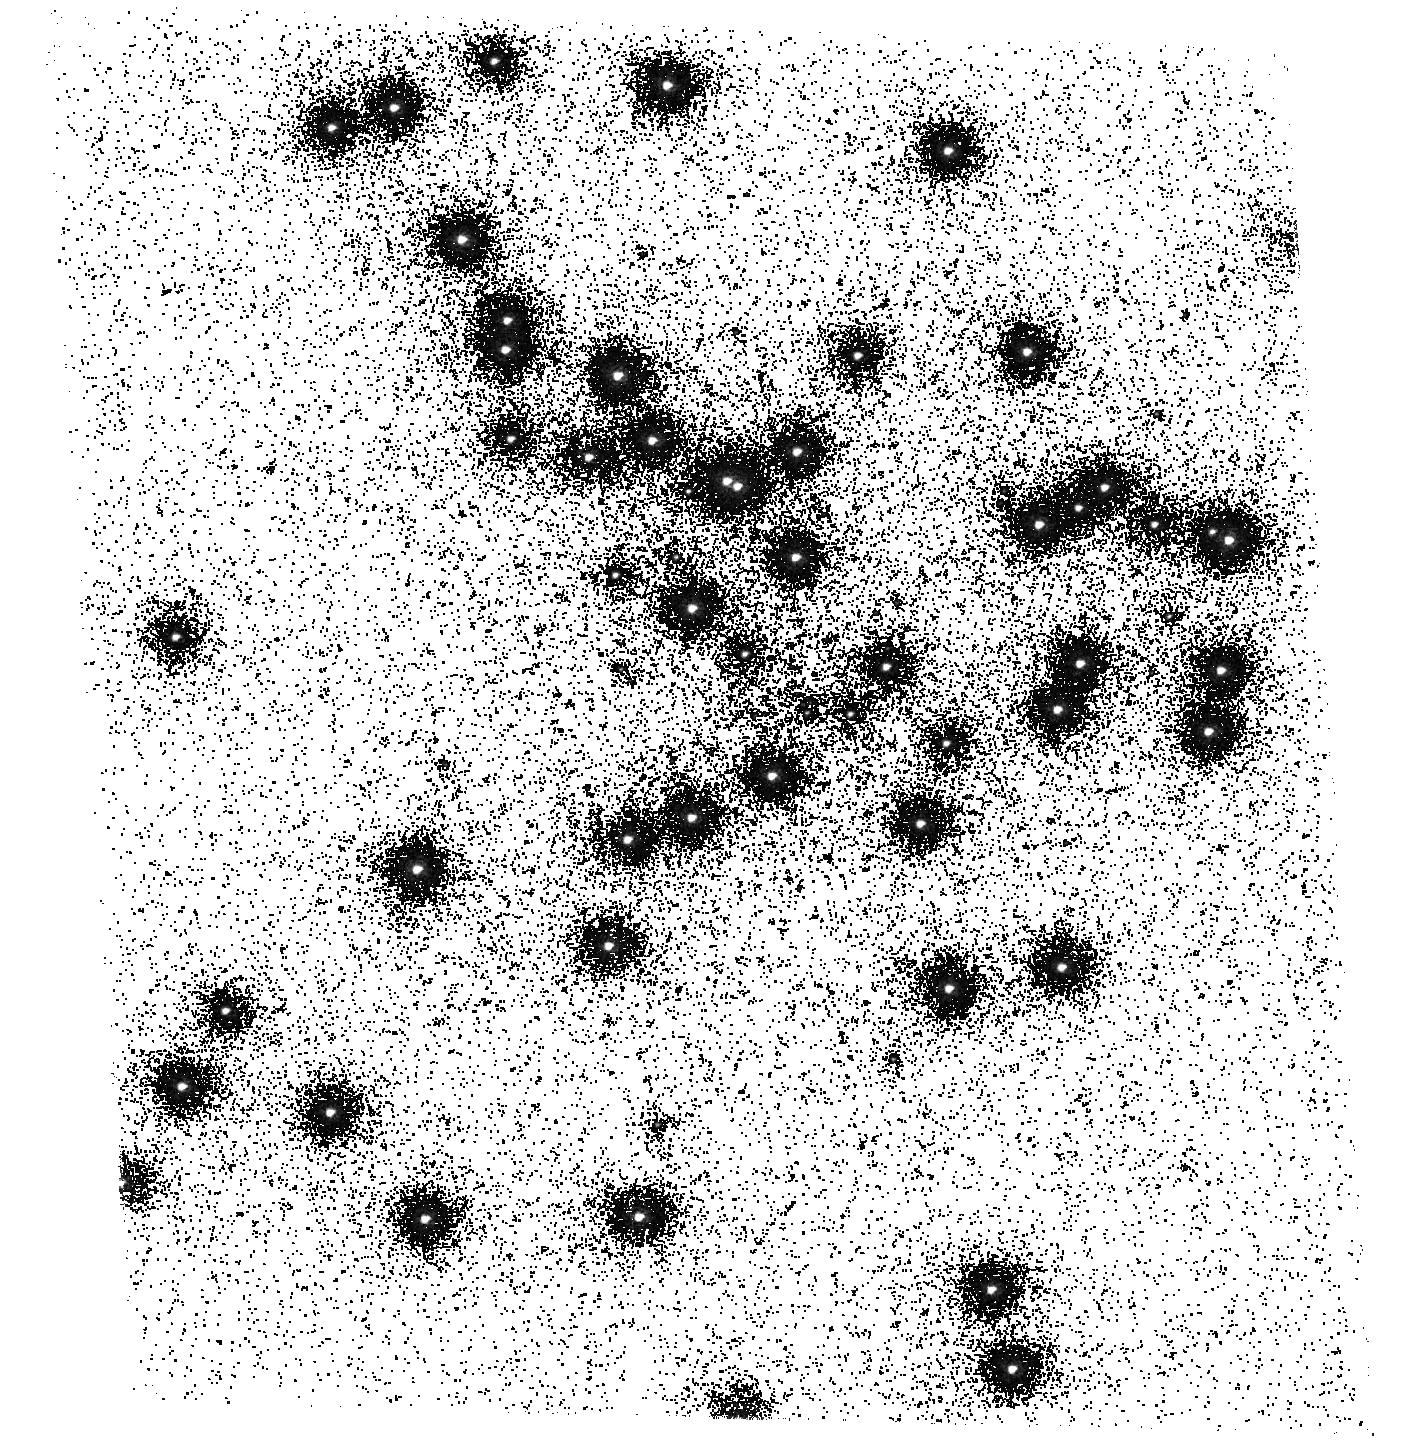
Target: NGC6681. Instrument: ACS/SBC. Filter: F165LP. Exposure: 12 min. Observation ID: hst_15763_01_acs_sbc_f165lp_je6301

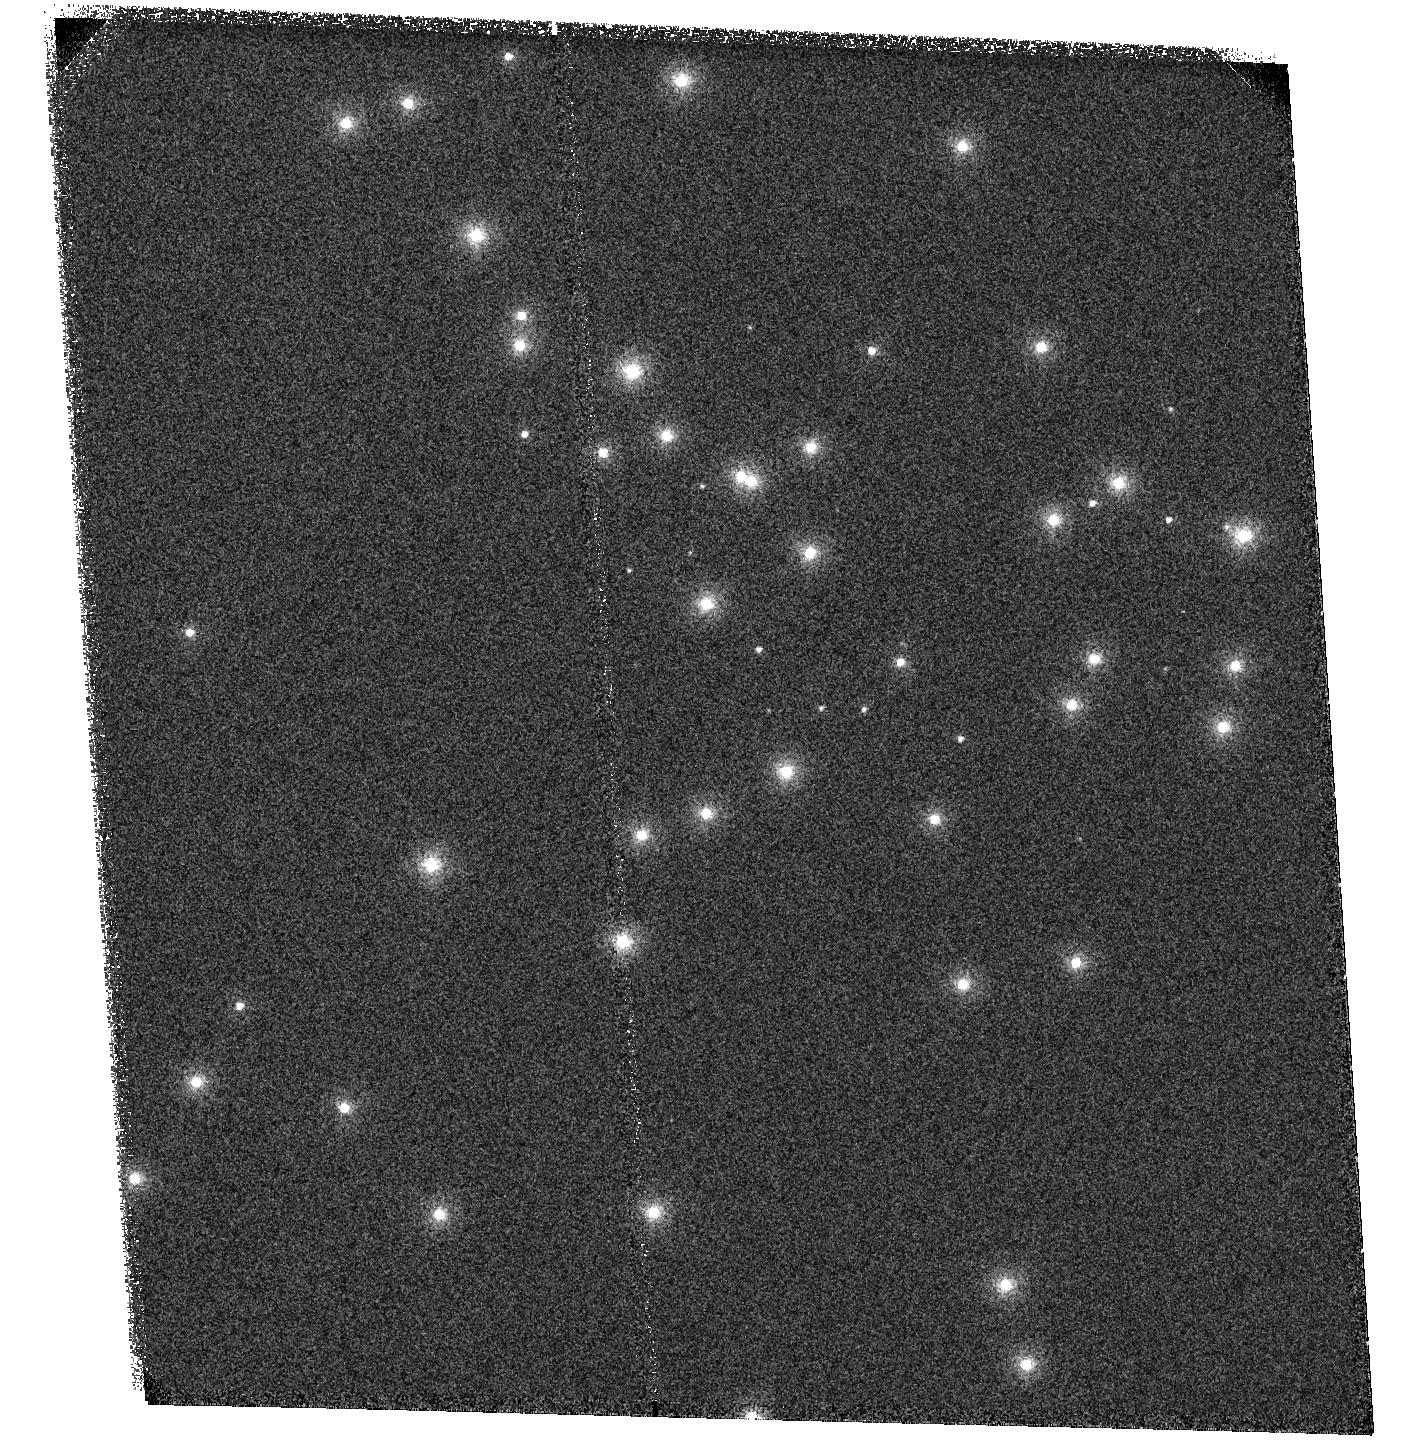
Target: NGC6681. Instrument: ACS/SBC. Filter: F115LP. Exposure: 1 min. Observation ID: hst_15763_01_acs_sbc_f115lp_je6301

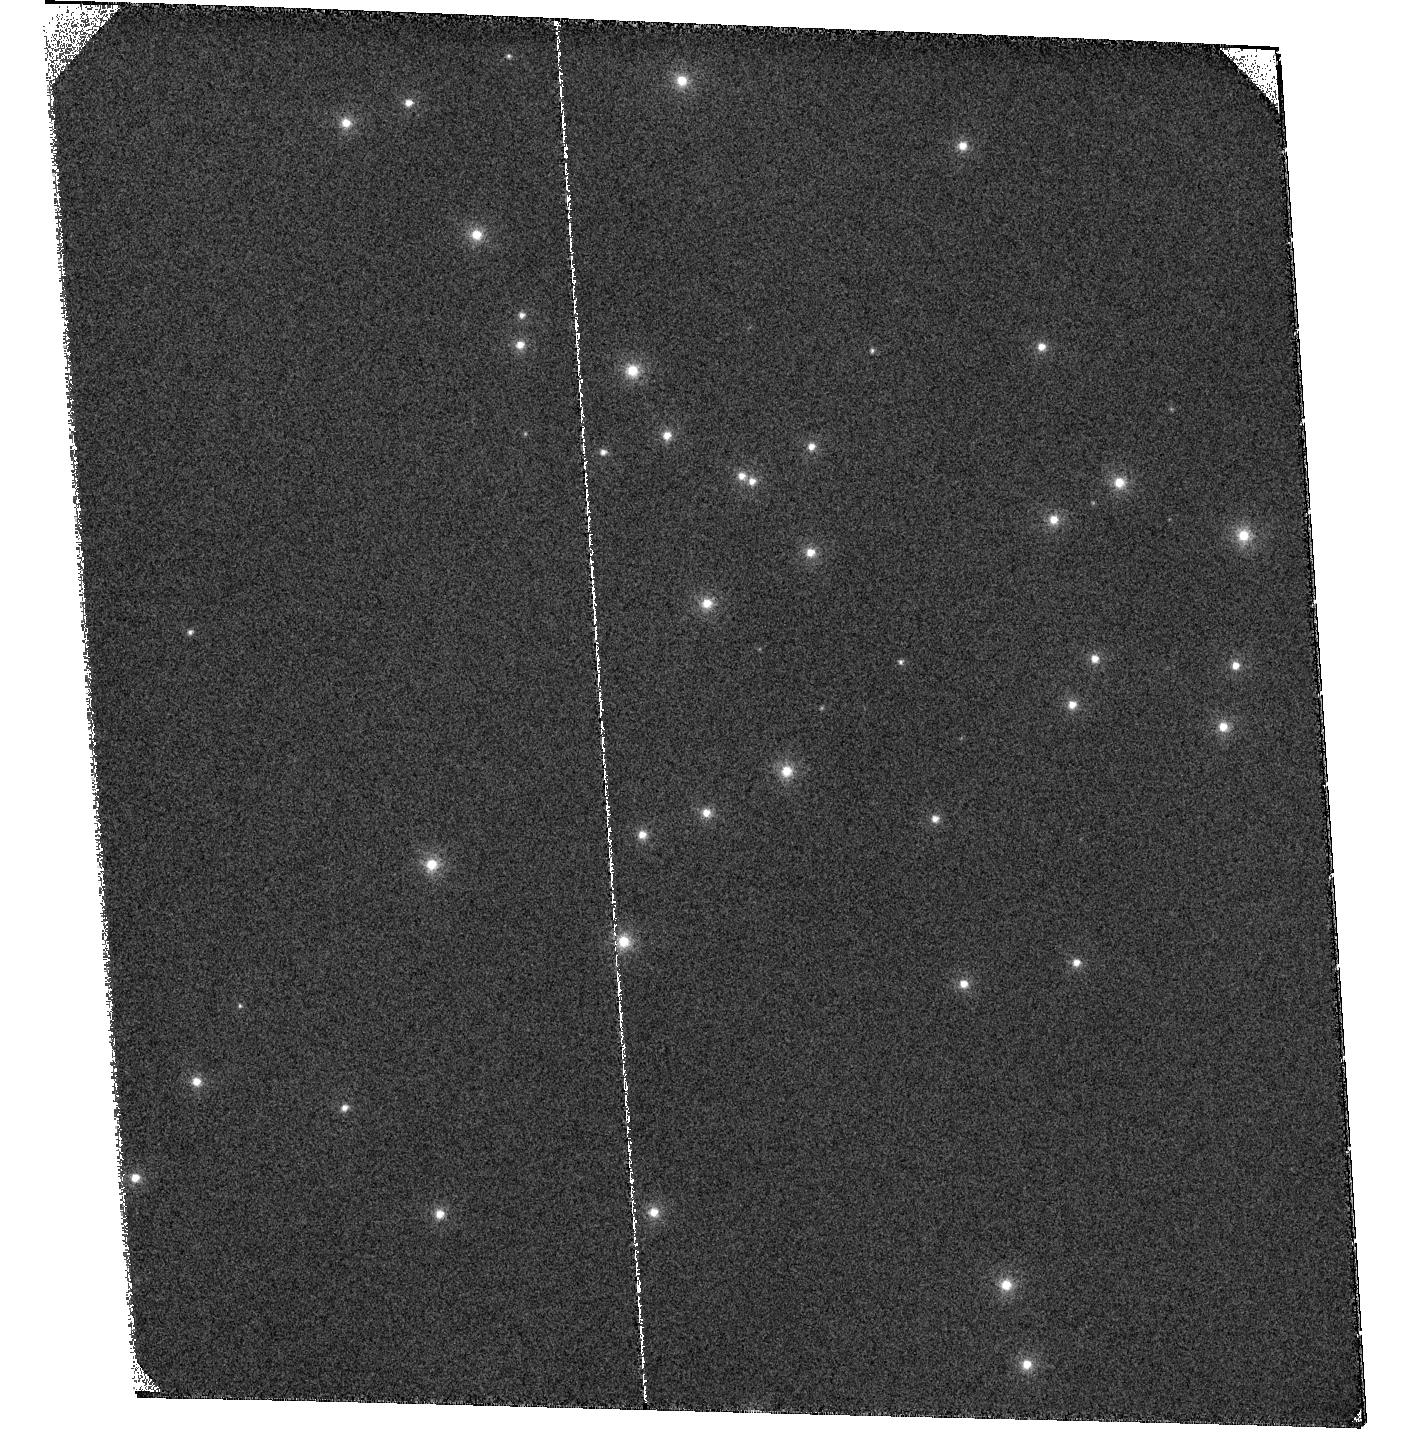
Target: NGC6681. Instrument: ACS/SBC. Filter: F122M. Exposure: 28 min. Observation ID: hst_15763_01_acs_sbc_f122m_je6301

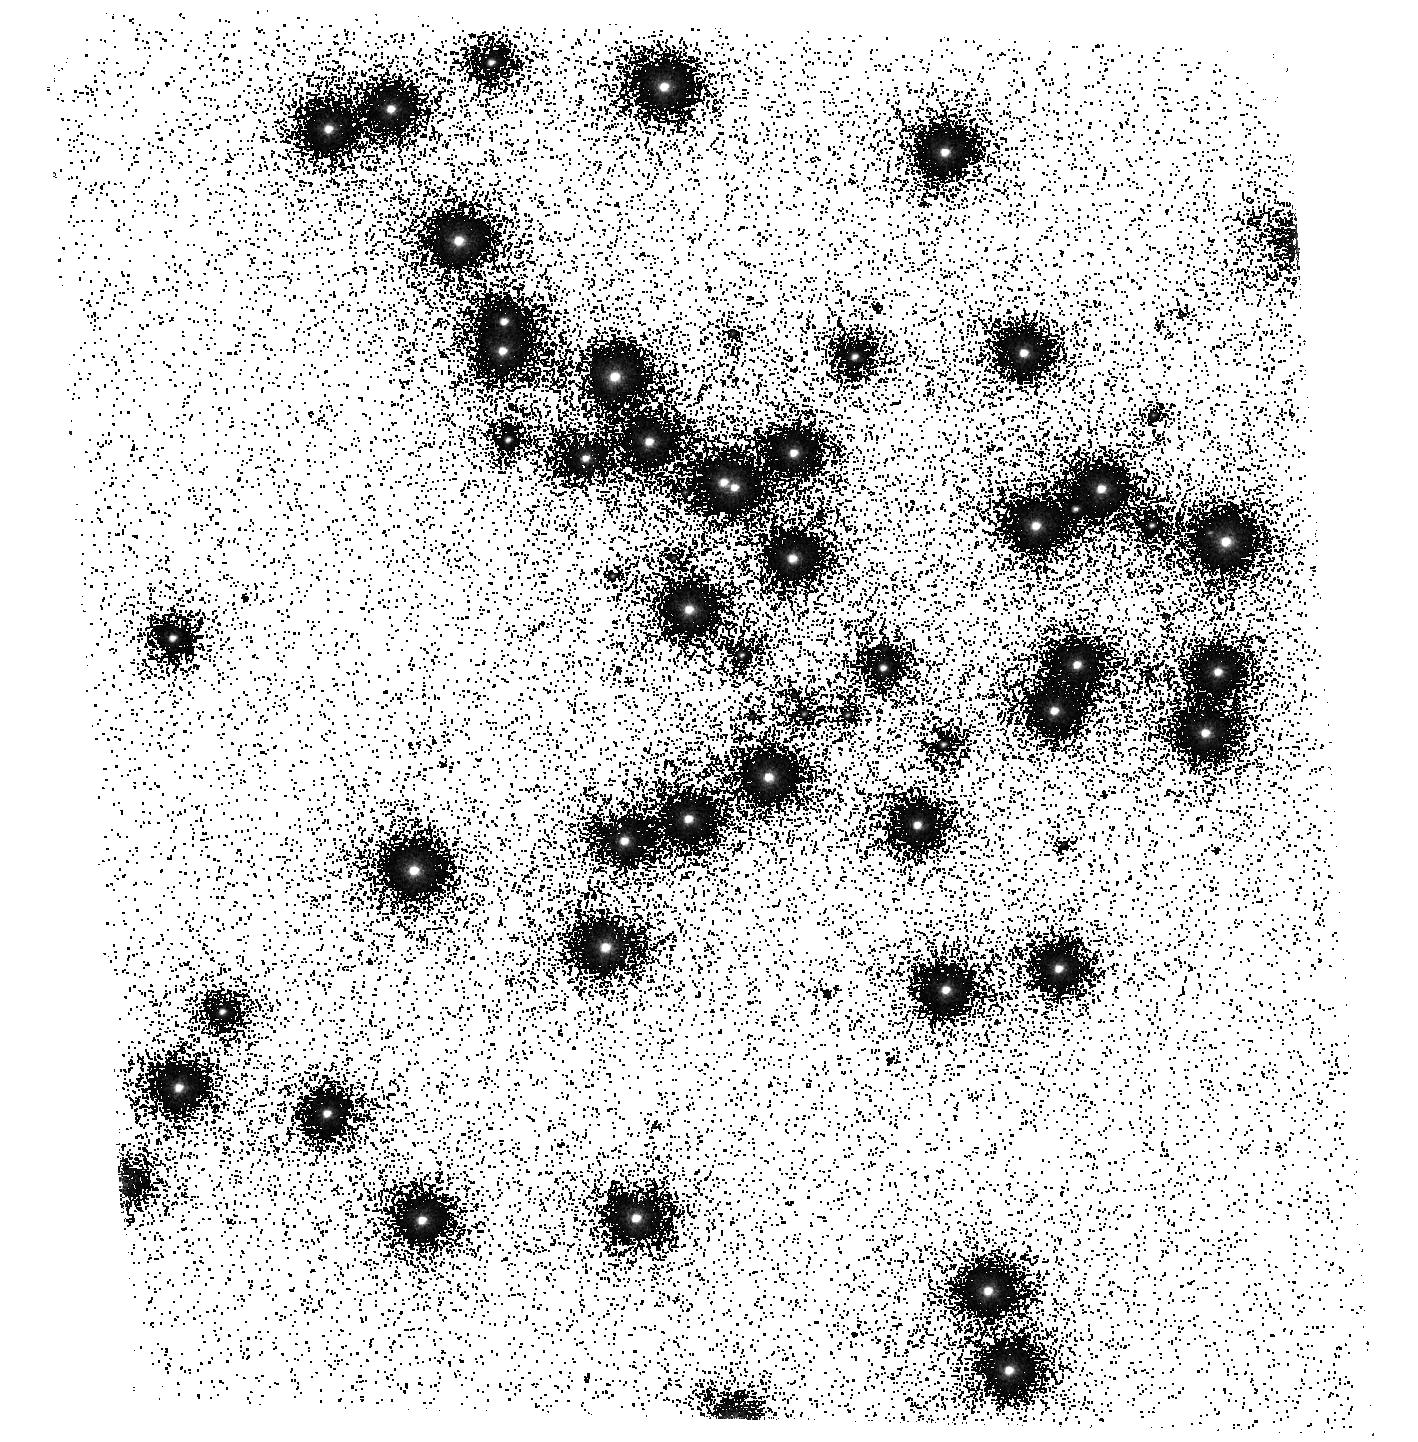
Target: NGC6681. Instrument: ACS/SBC. Filter: F125LP. Exposure: 1 min. Observation ID: hst_15763_01_acs_sbc_f125lp_je6301

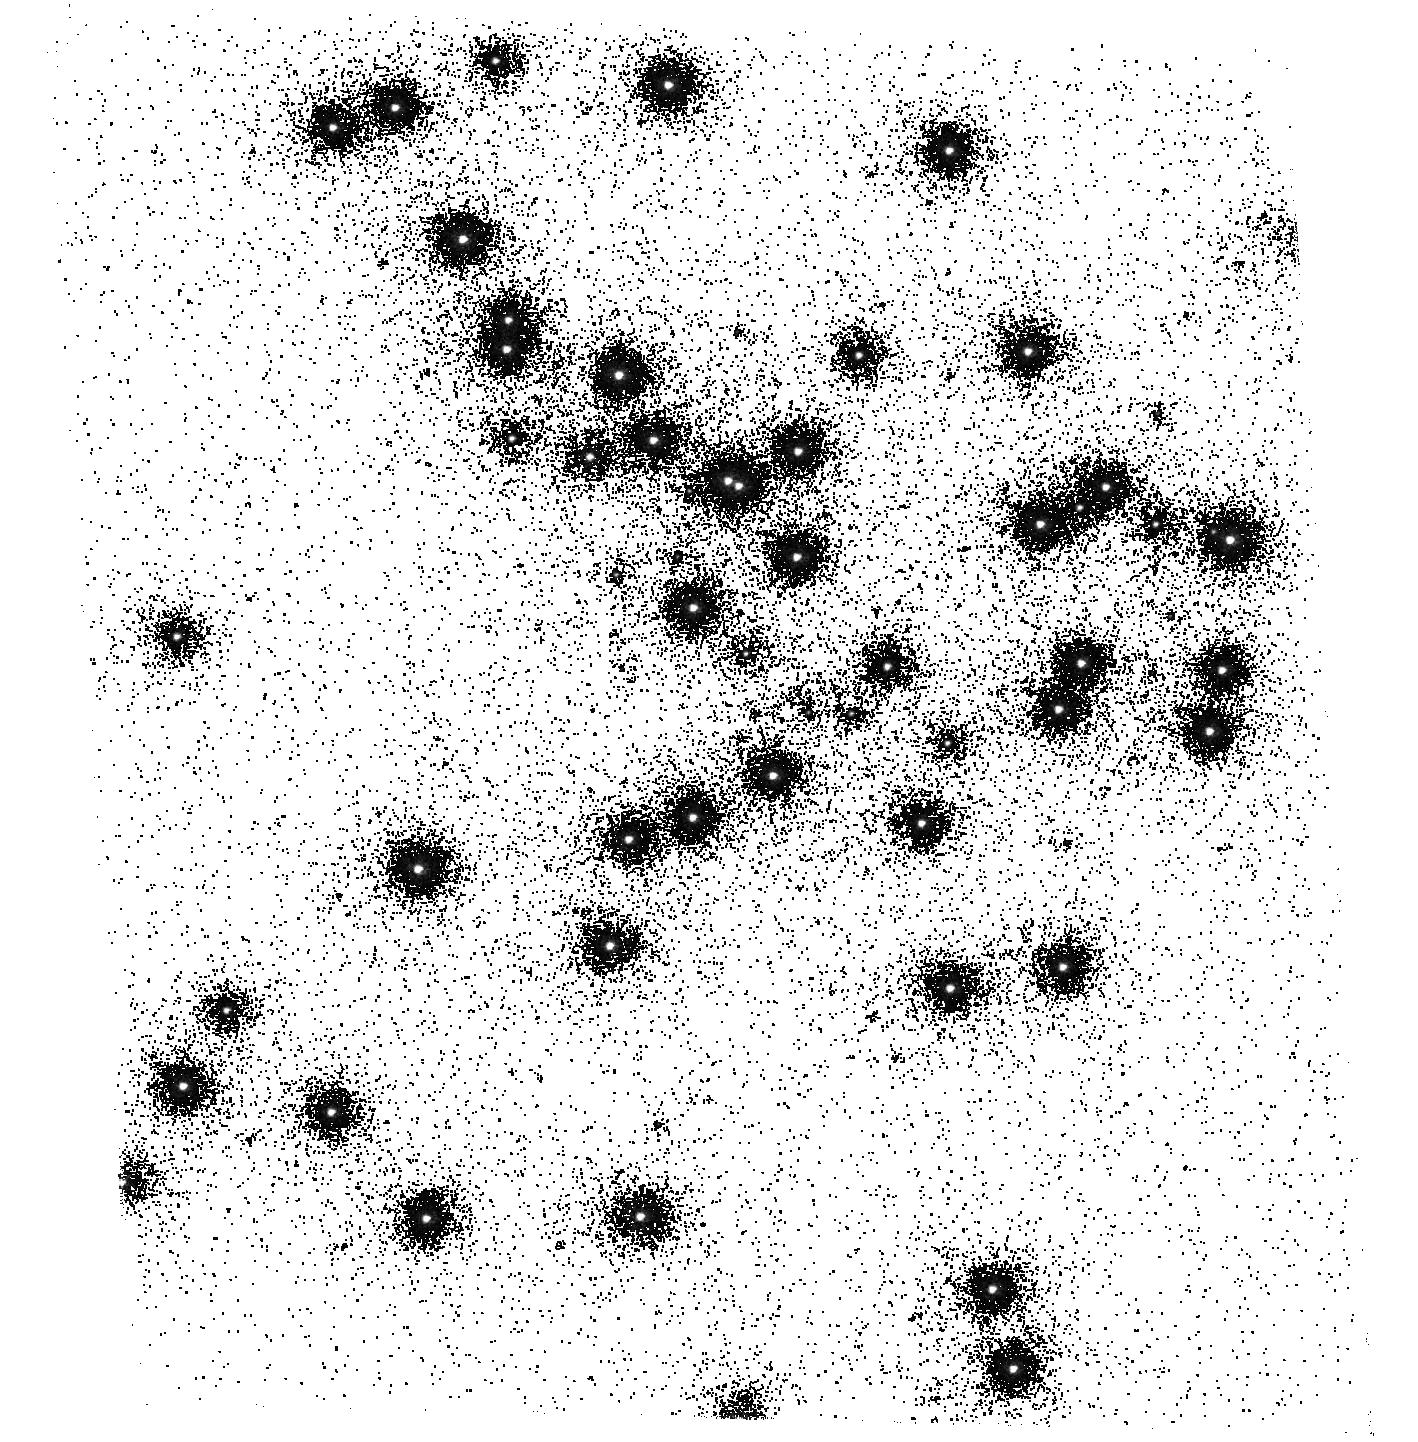
Target: NGC6681. Instrument: ACS/SBC. Filter: F150LP. Exposure: 2 min. Observation ID: hst_15763_01_acs_sbc_f150lp_je6301

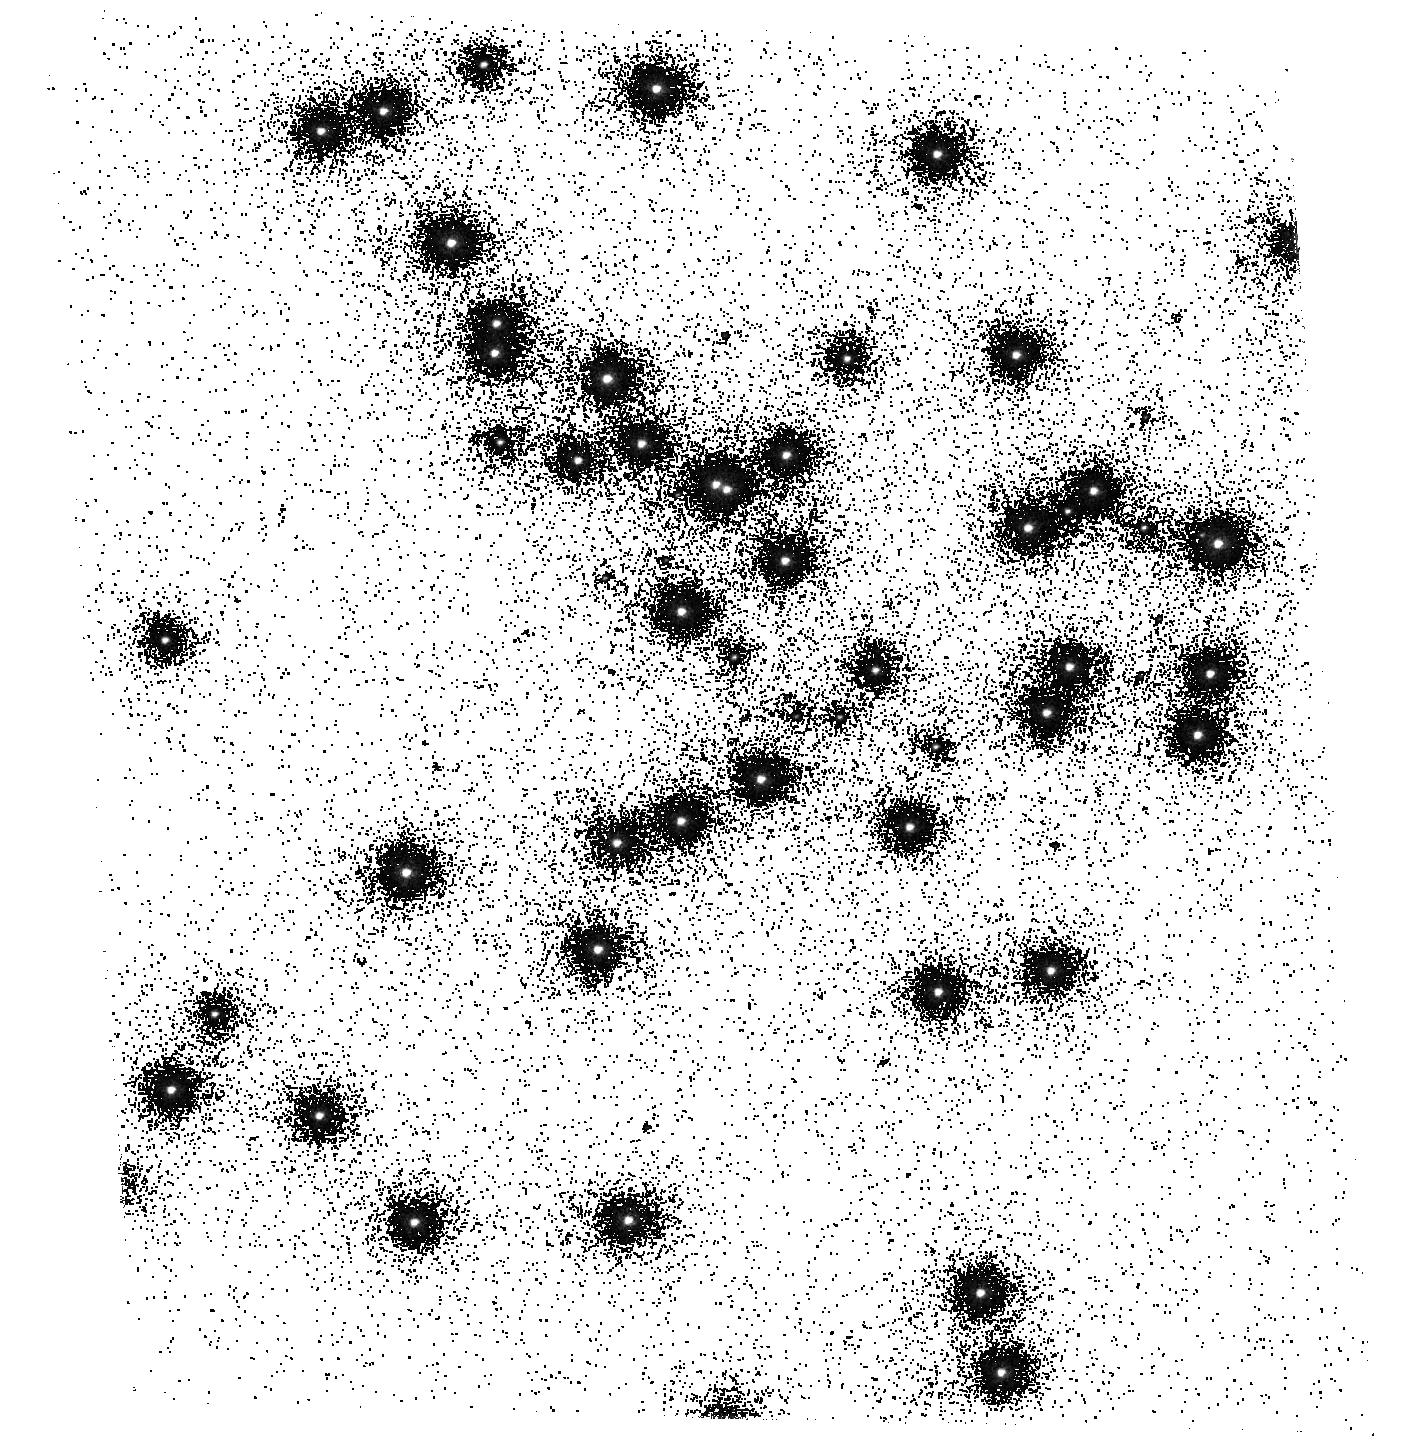
Target: NGC6681. Instrument: ACS/SBC. Filter: F140LP. Exposure: 2 min. Observation ID: hst_15763_01_acs_sbc_f140lp_je6301

ACS UV Contamination Monitor (PI: Avila, Roberto)

The observations consist of SBC imaging and spectroscopy of the cluster NGC 6681 in order to monitor the temporal evolution of the UV sensitivity. All six filters and the two prisms will be used. Two SBC dark frames will follow the orbits. Results will be incorporated into the TDSTAB for the SBC.